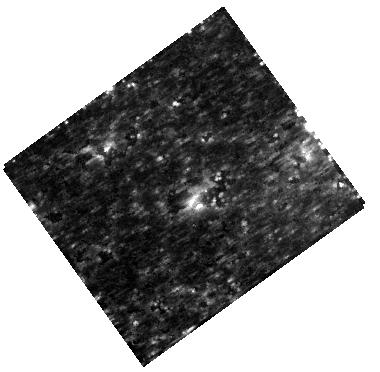
Target: SN-1987A
Instrument: WFC3/IR
Filter: F160W
Exposure: 10 min
Observation ID: hst_11653_02_wfc3_ir_f160w_ib7i02

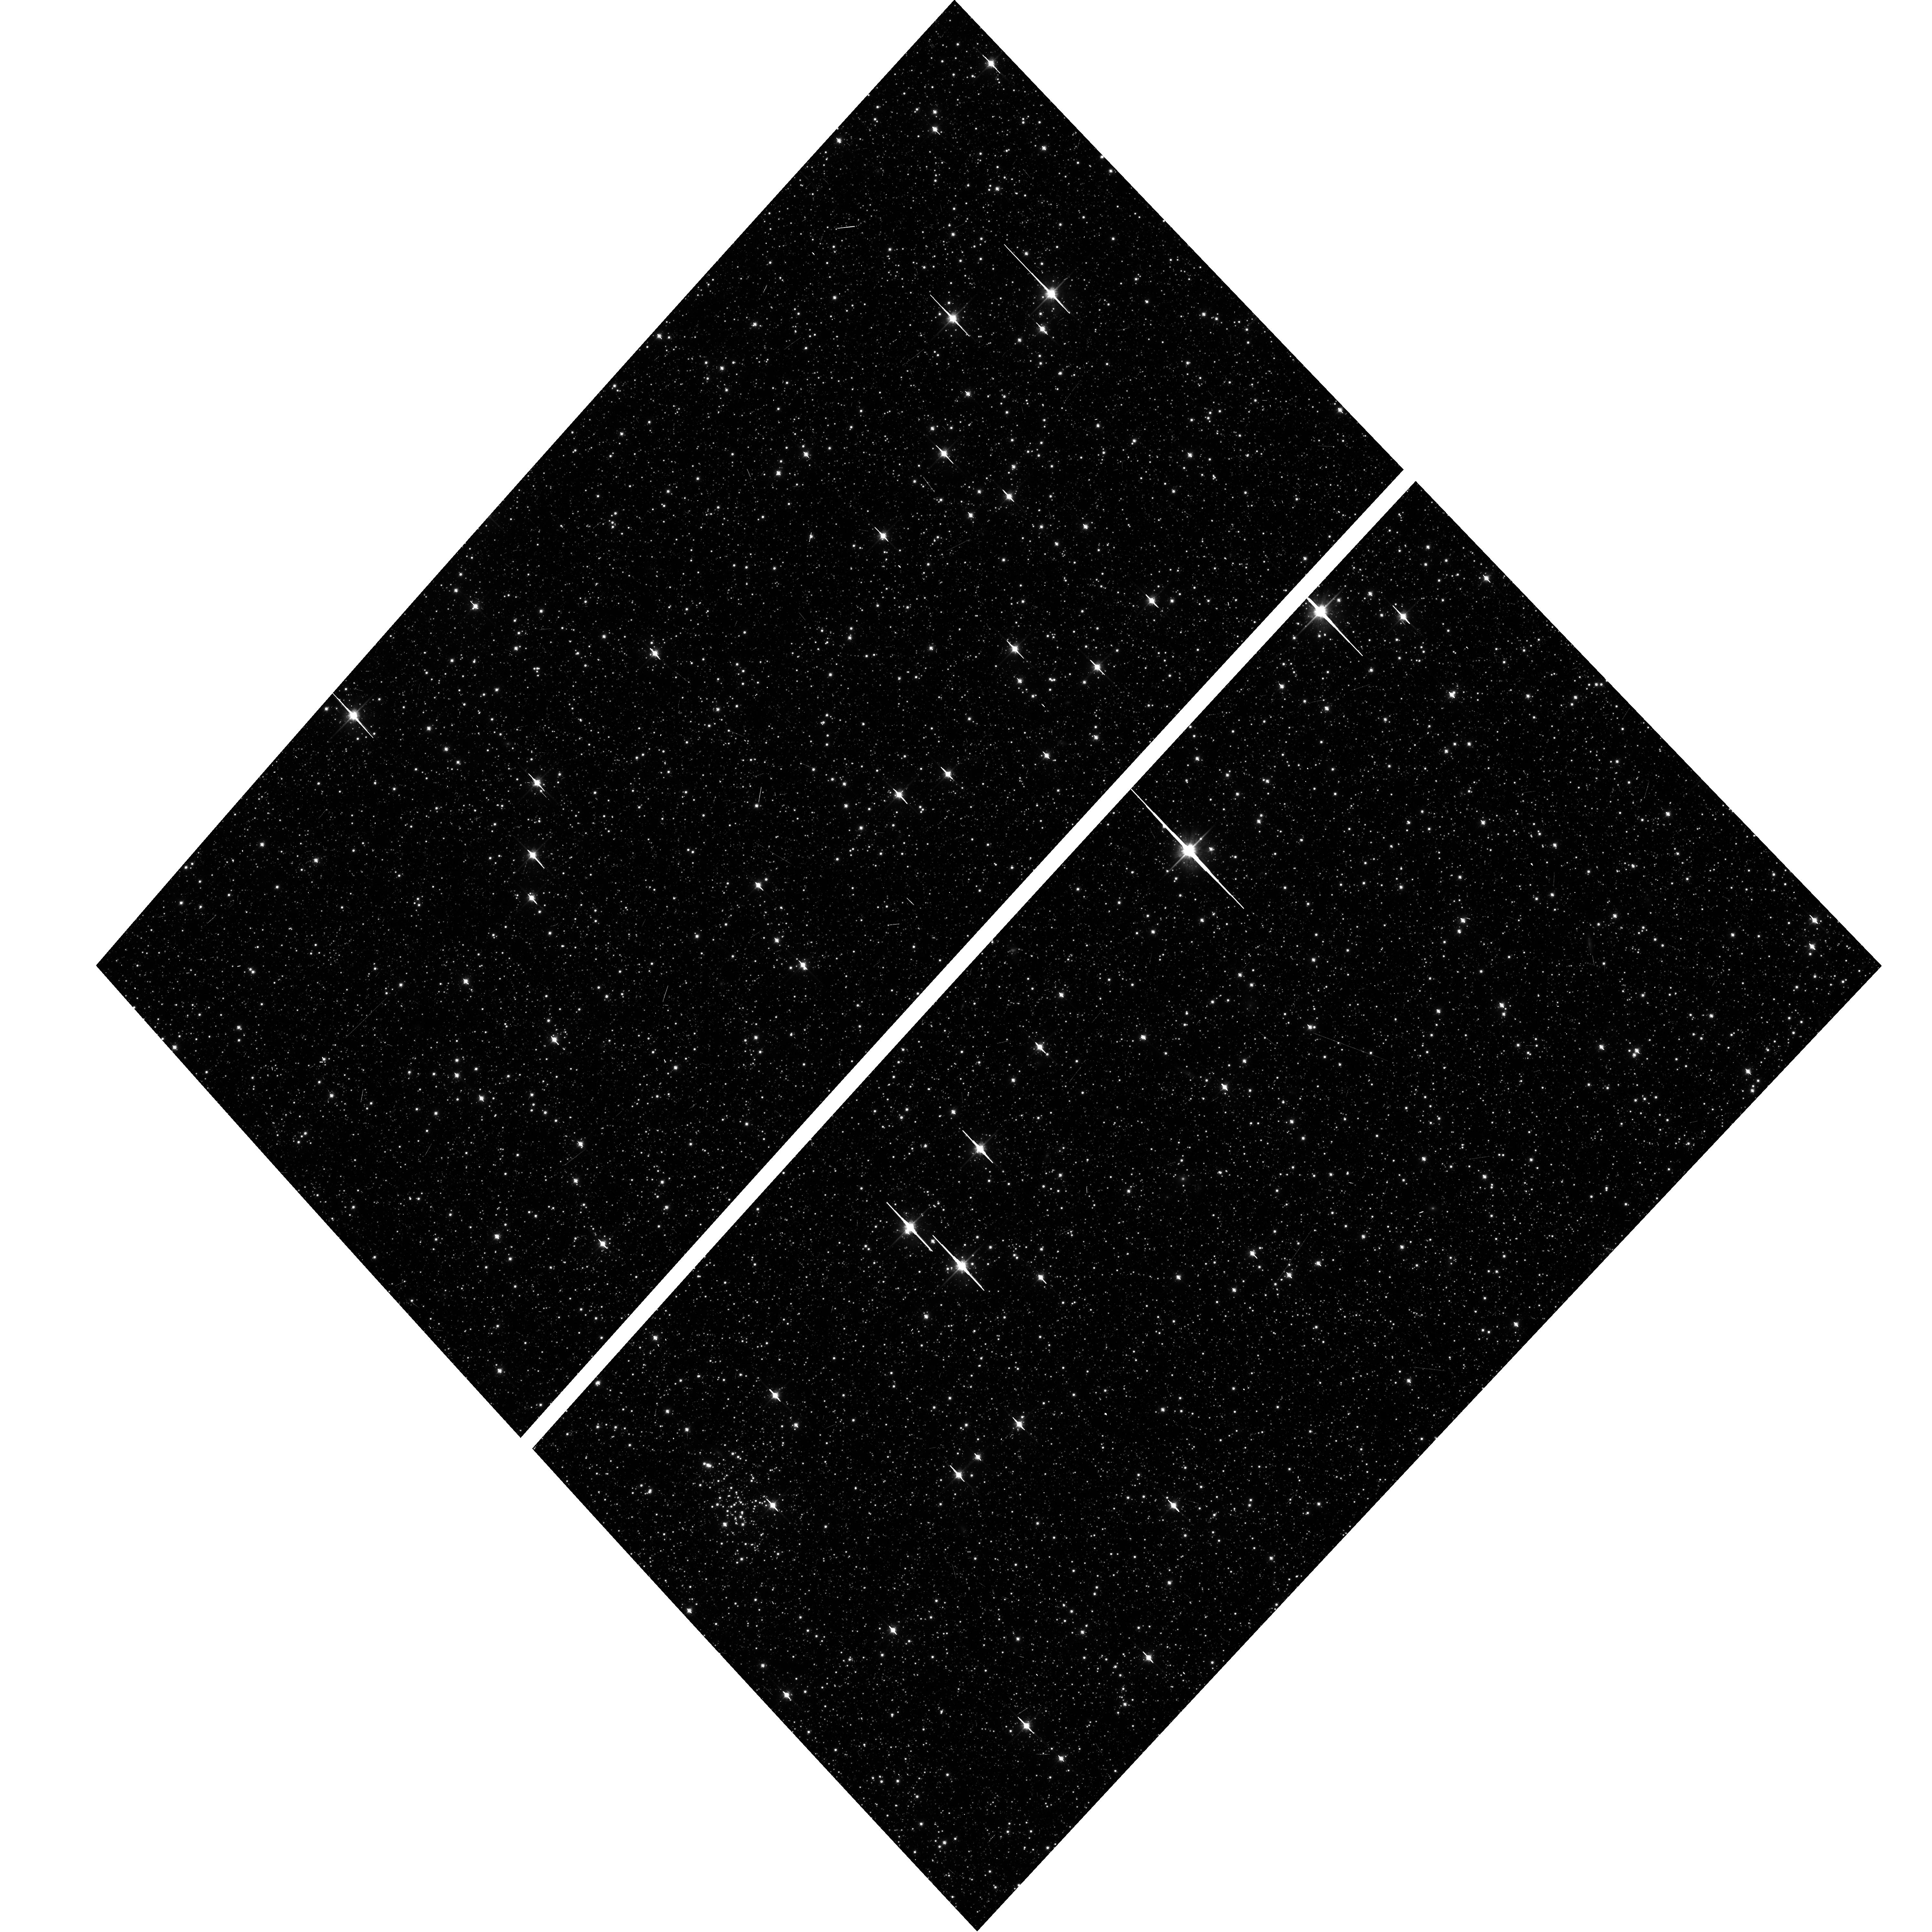
Target: field at RA 83.346°, Dec -69.266°
Instrument: ACS/WFC
Filter: F814W
Exposure: 20 min
Observation ID: hst_11653_60_acs_wfc_f814w_jb7i60

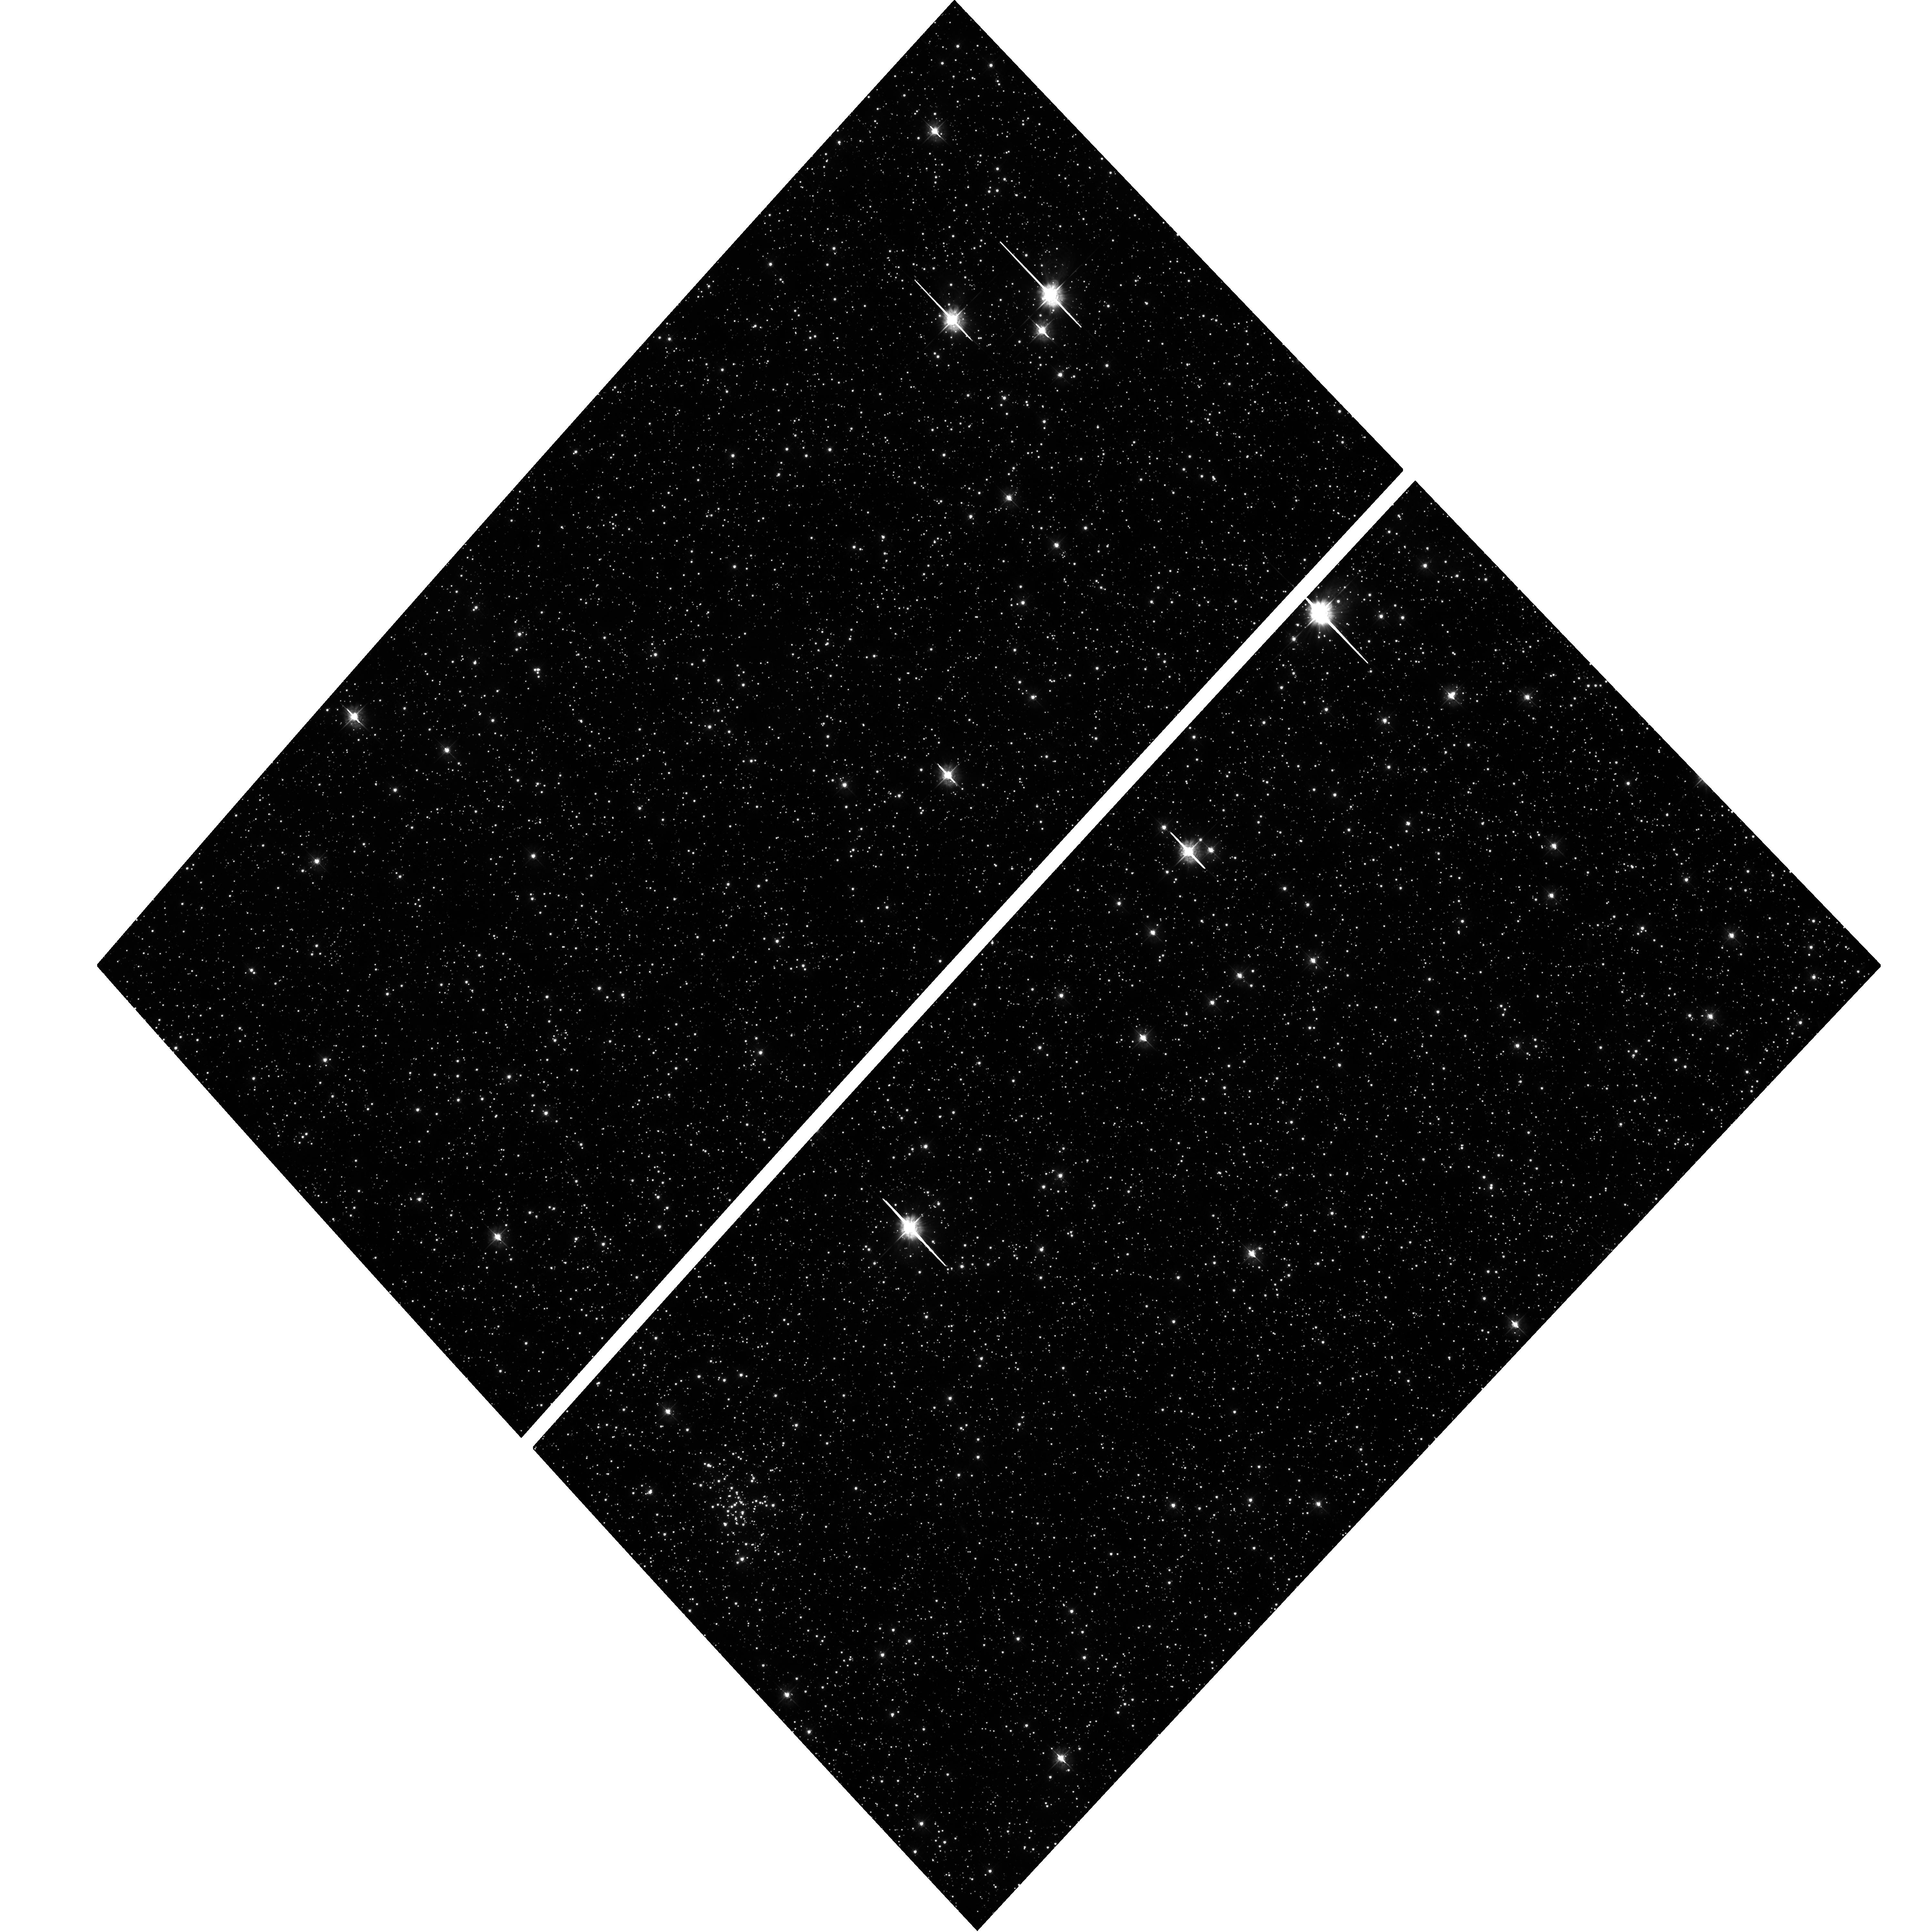
Target: field at RA 83.346°, Dec -69.266°
Instrument: ACS/WFC
Filter: F435W
Exposure: 1.5 h
Observation ID: hst_11653_40_acs_wfc_f435w_jb7i40

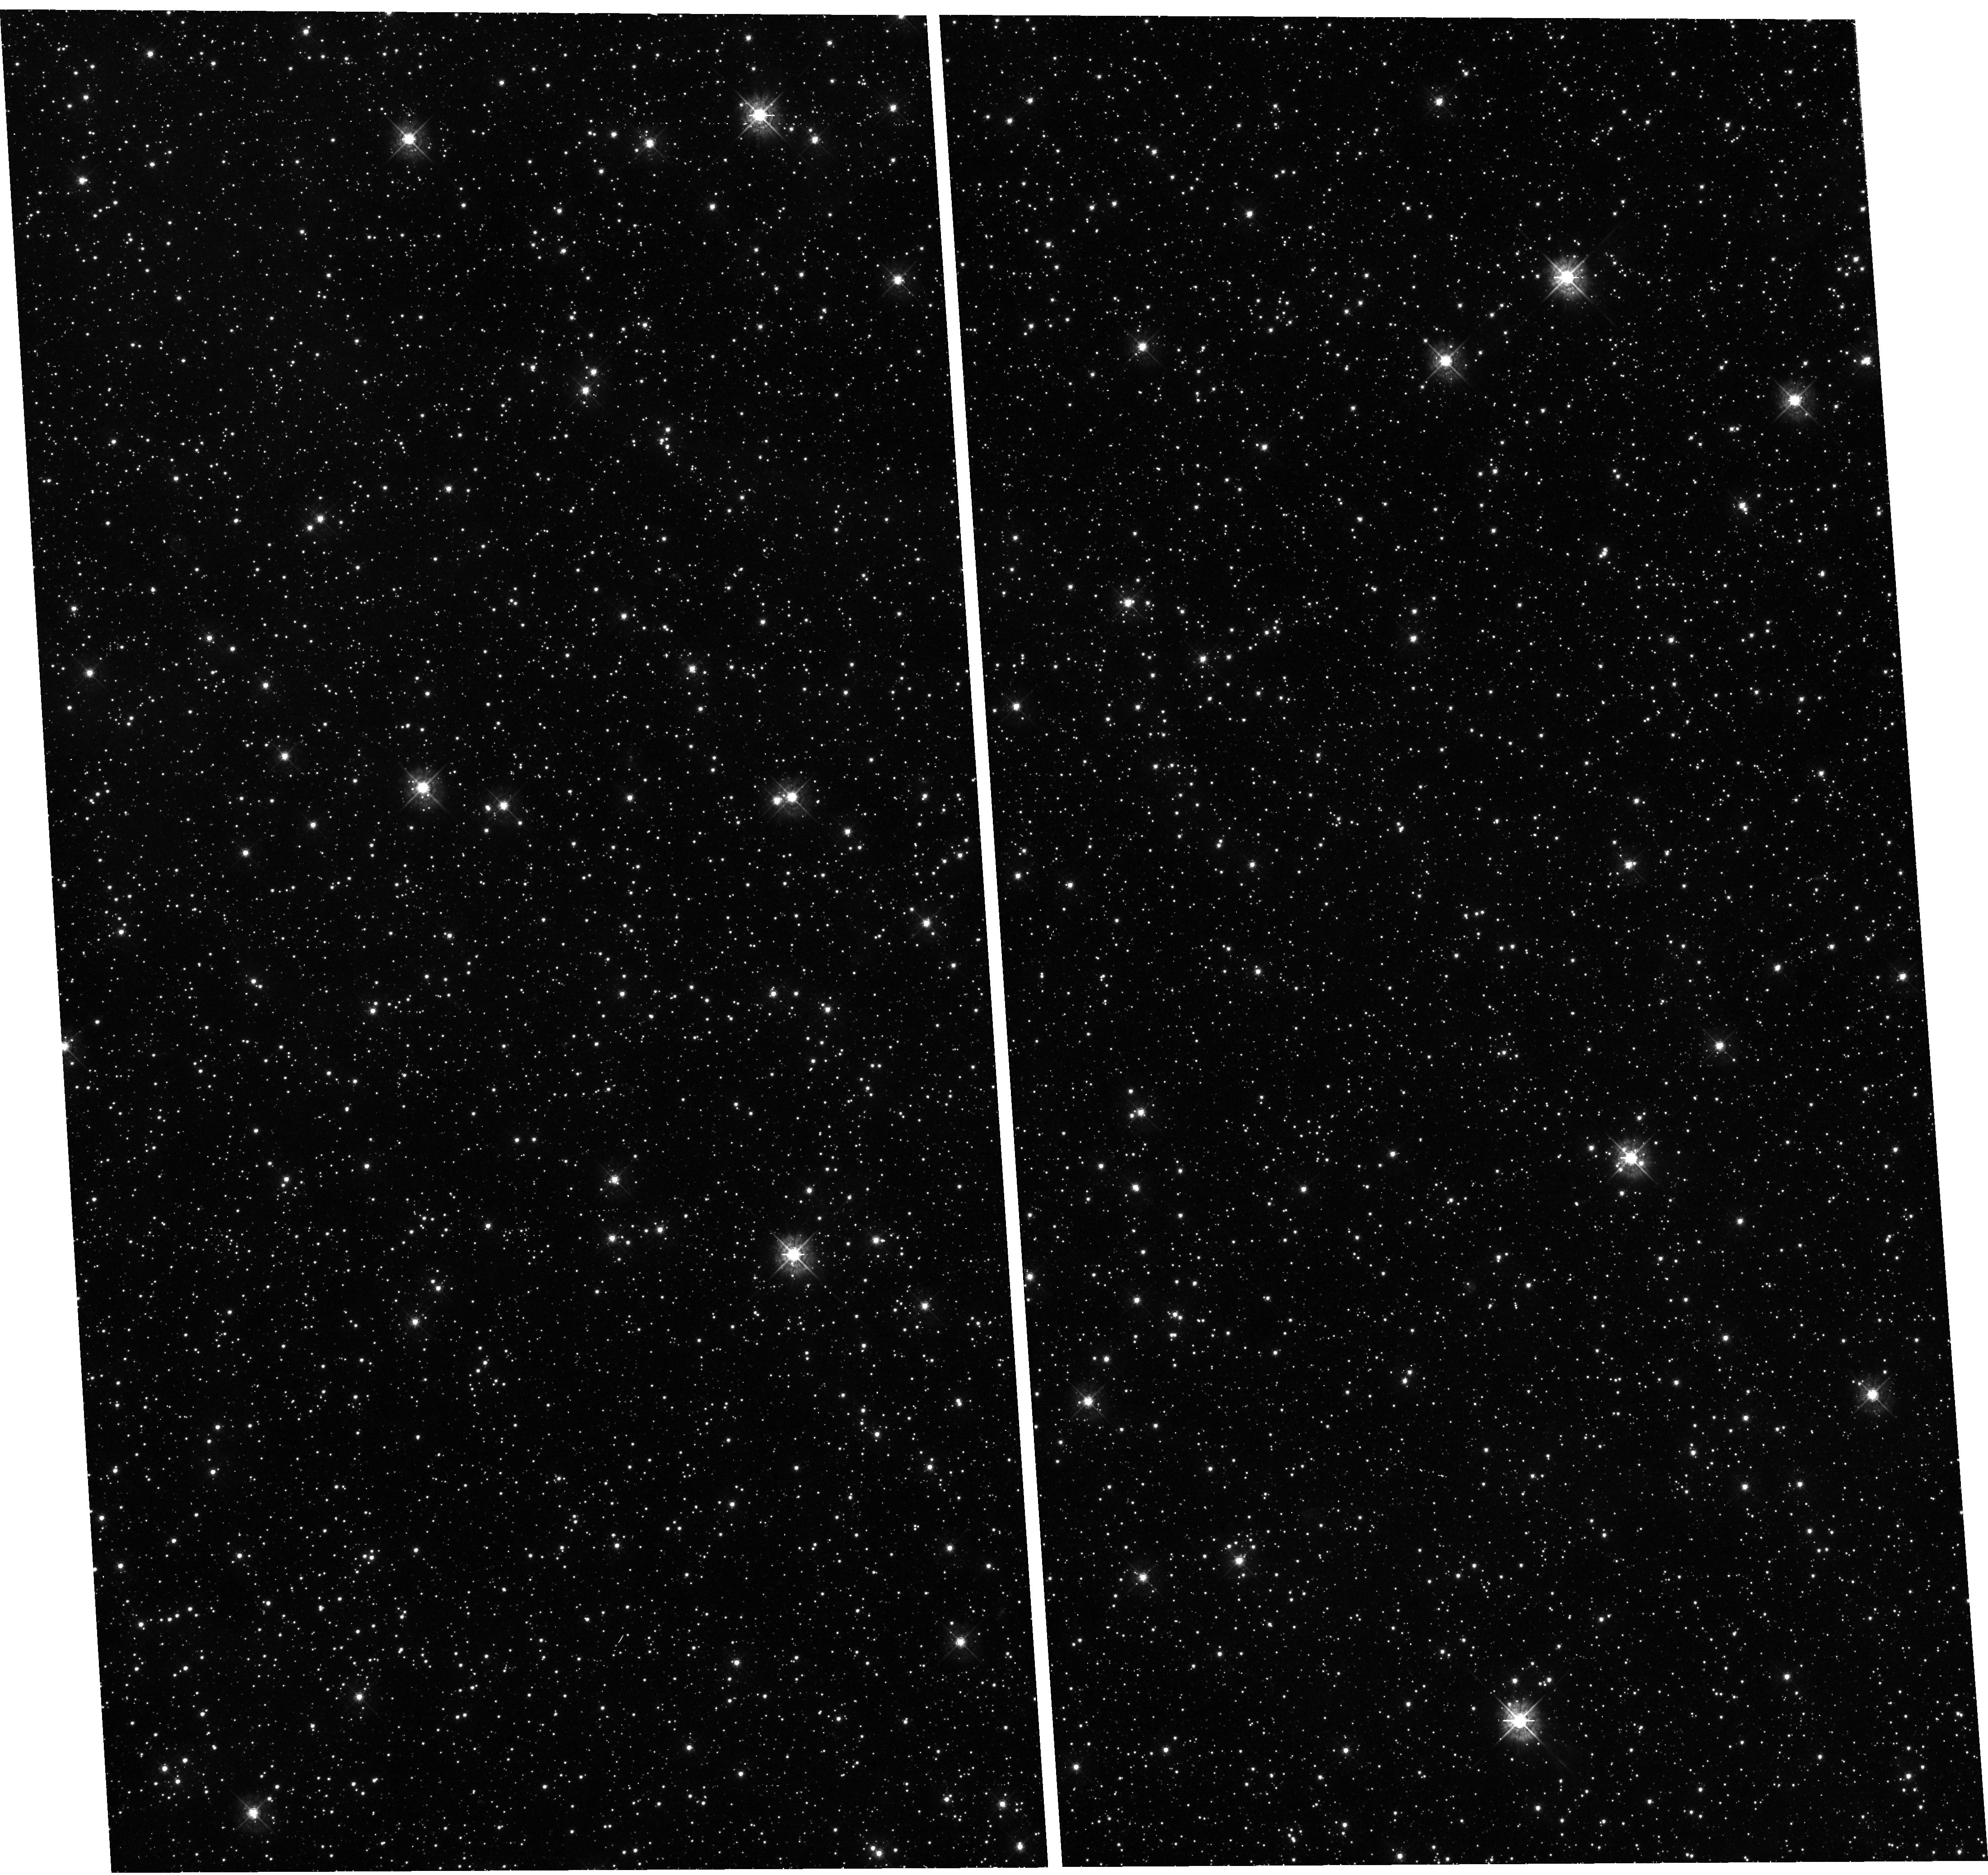
Target: field at RA 83.617°, Dec -69.271°
Instrument: WFC3/UVIS
Filter: F438W
Exposure: 50 min
Observation ID: hst_11653_40_wfc3_uvis_f438w_ib7i40

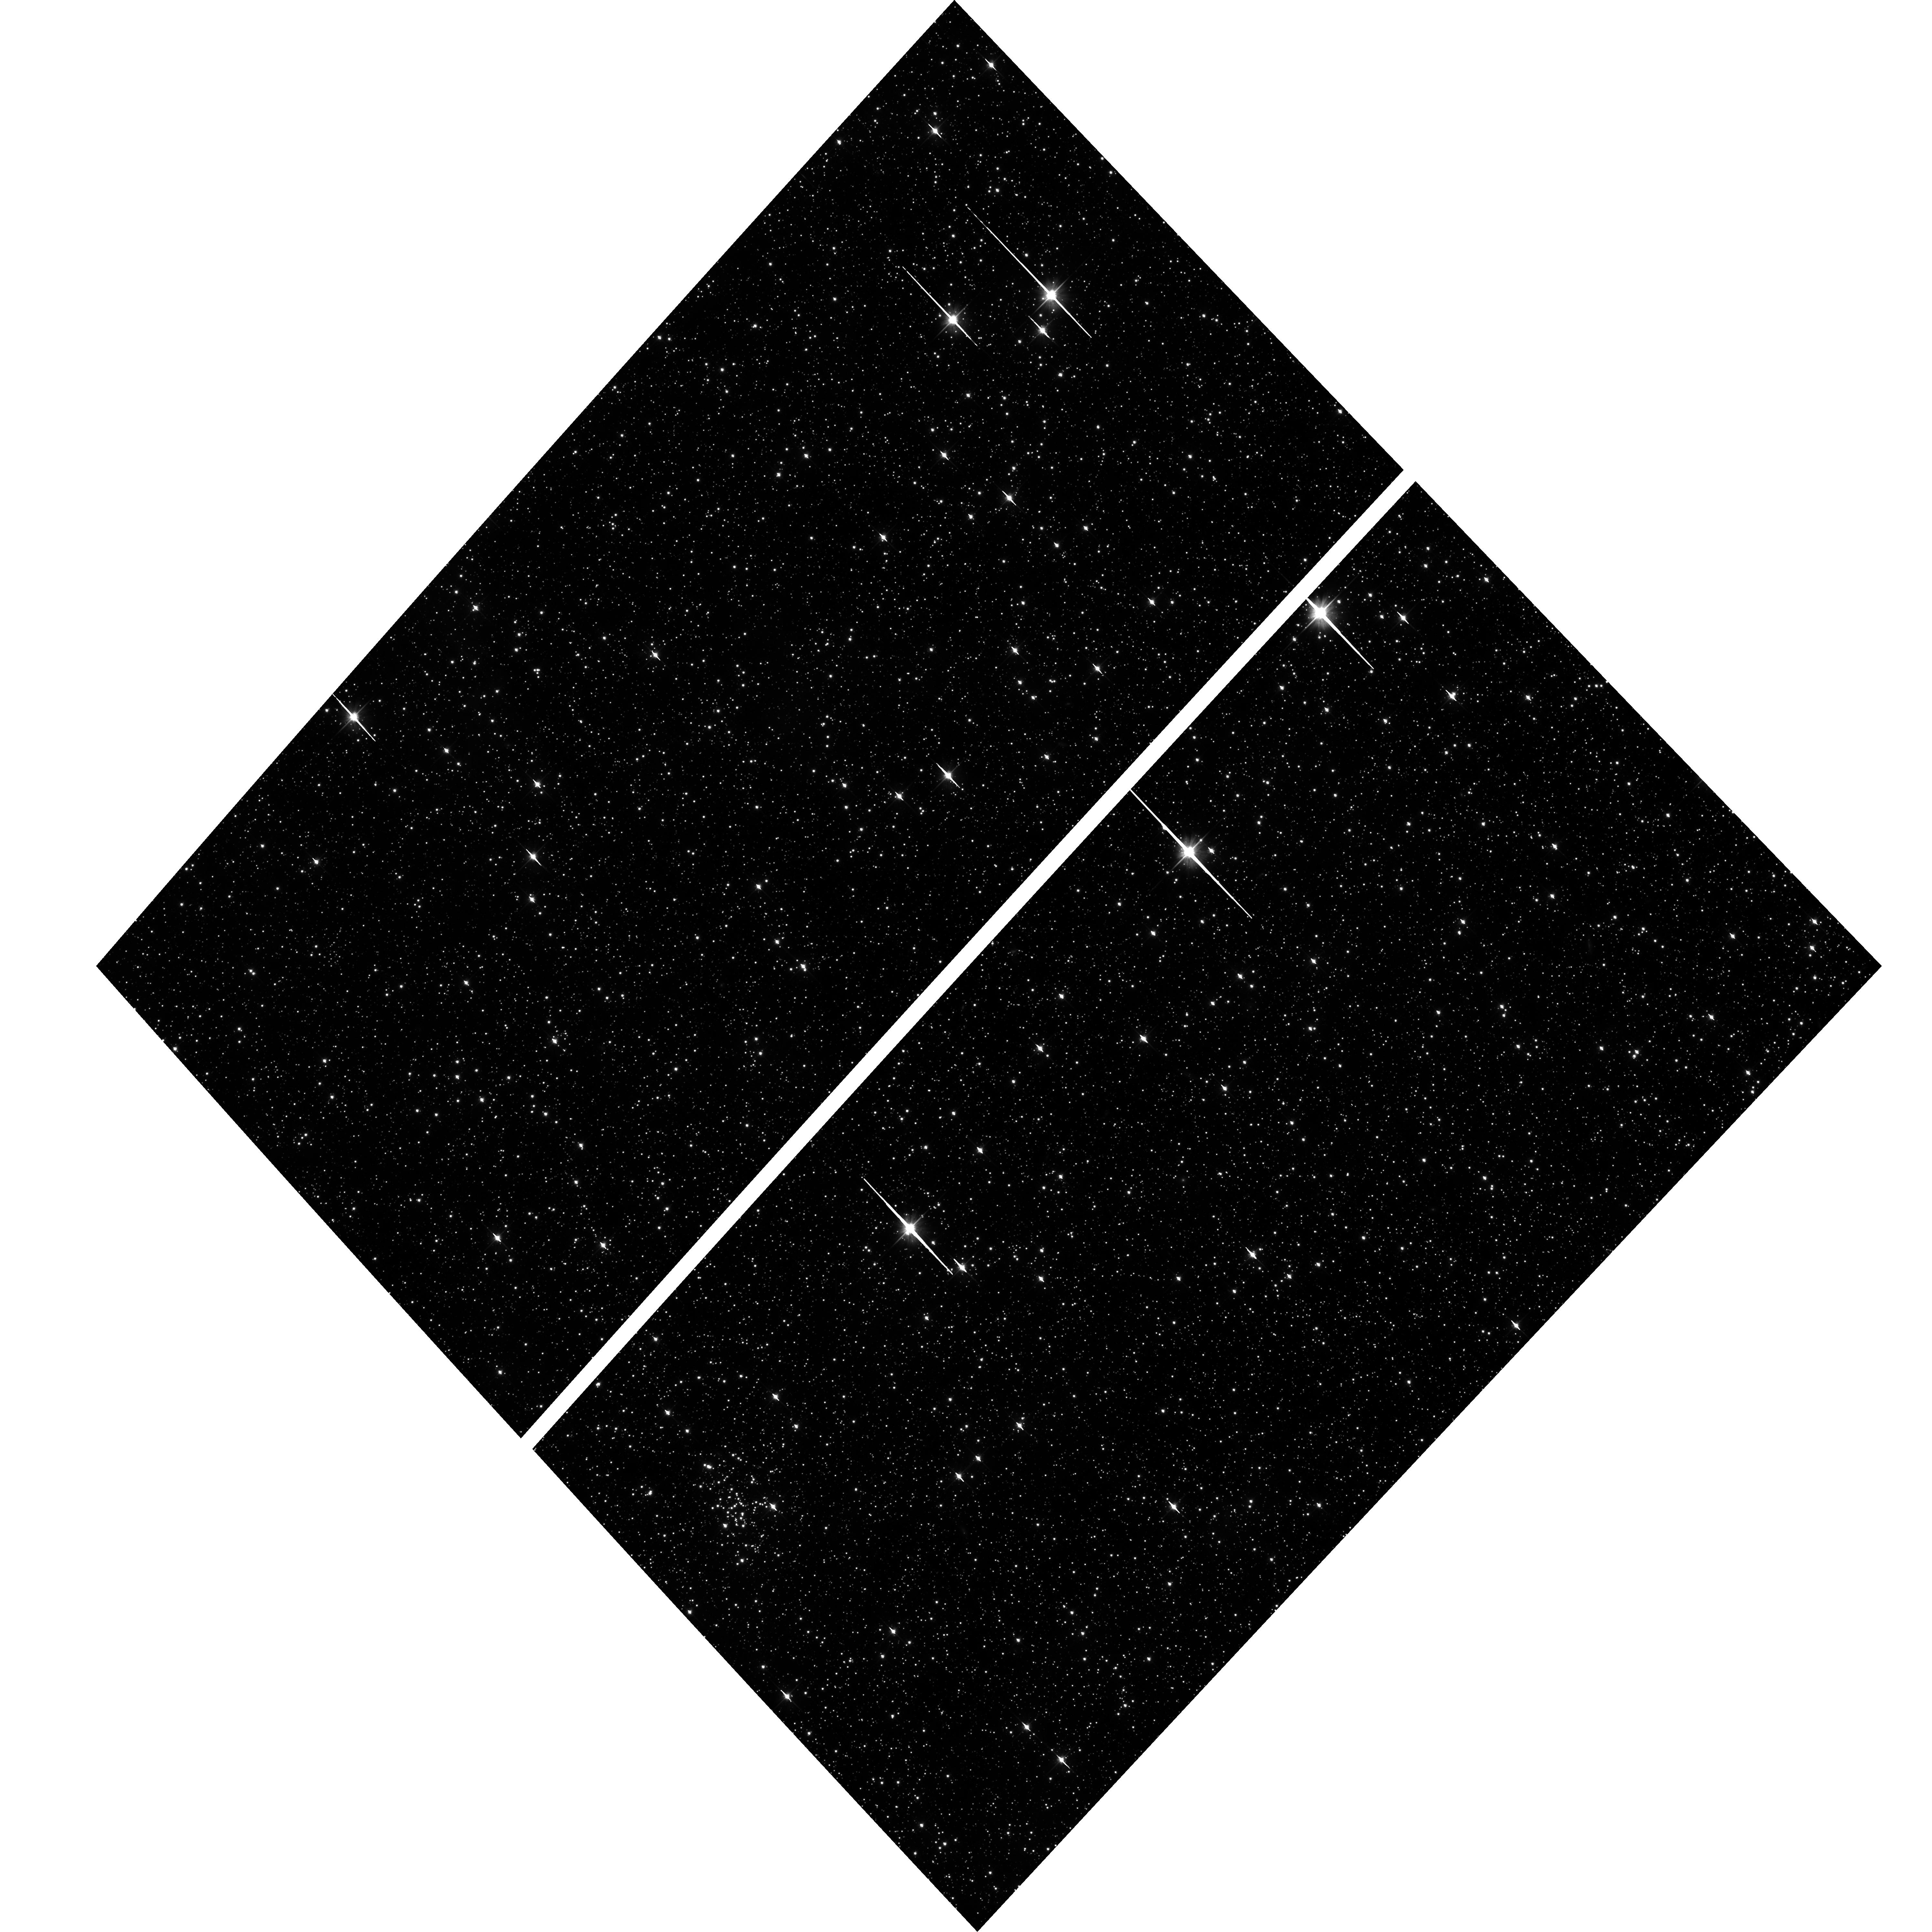
Target: field at RA 83.346°, Dec -69.266°
Instrument: ACS/WFC
Filter: F606W
Exposure: 33 min
Observation ID: hst_11653_50_acs_wfc_f606w_jb7i50

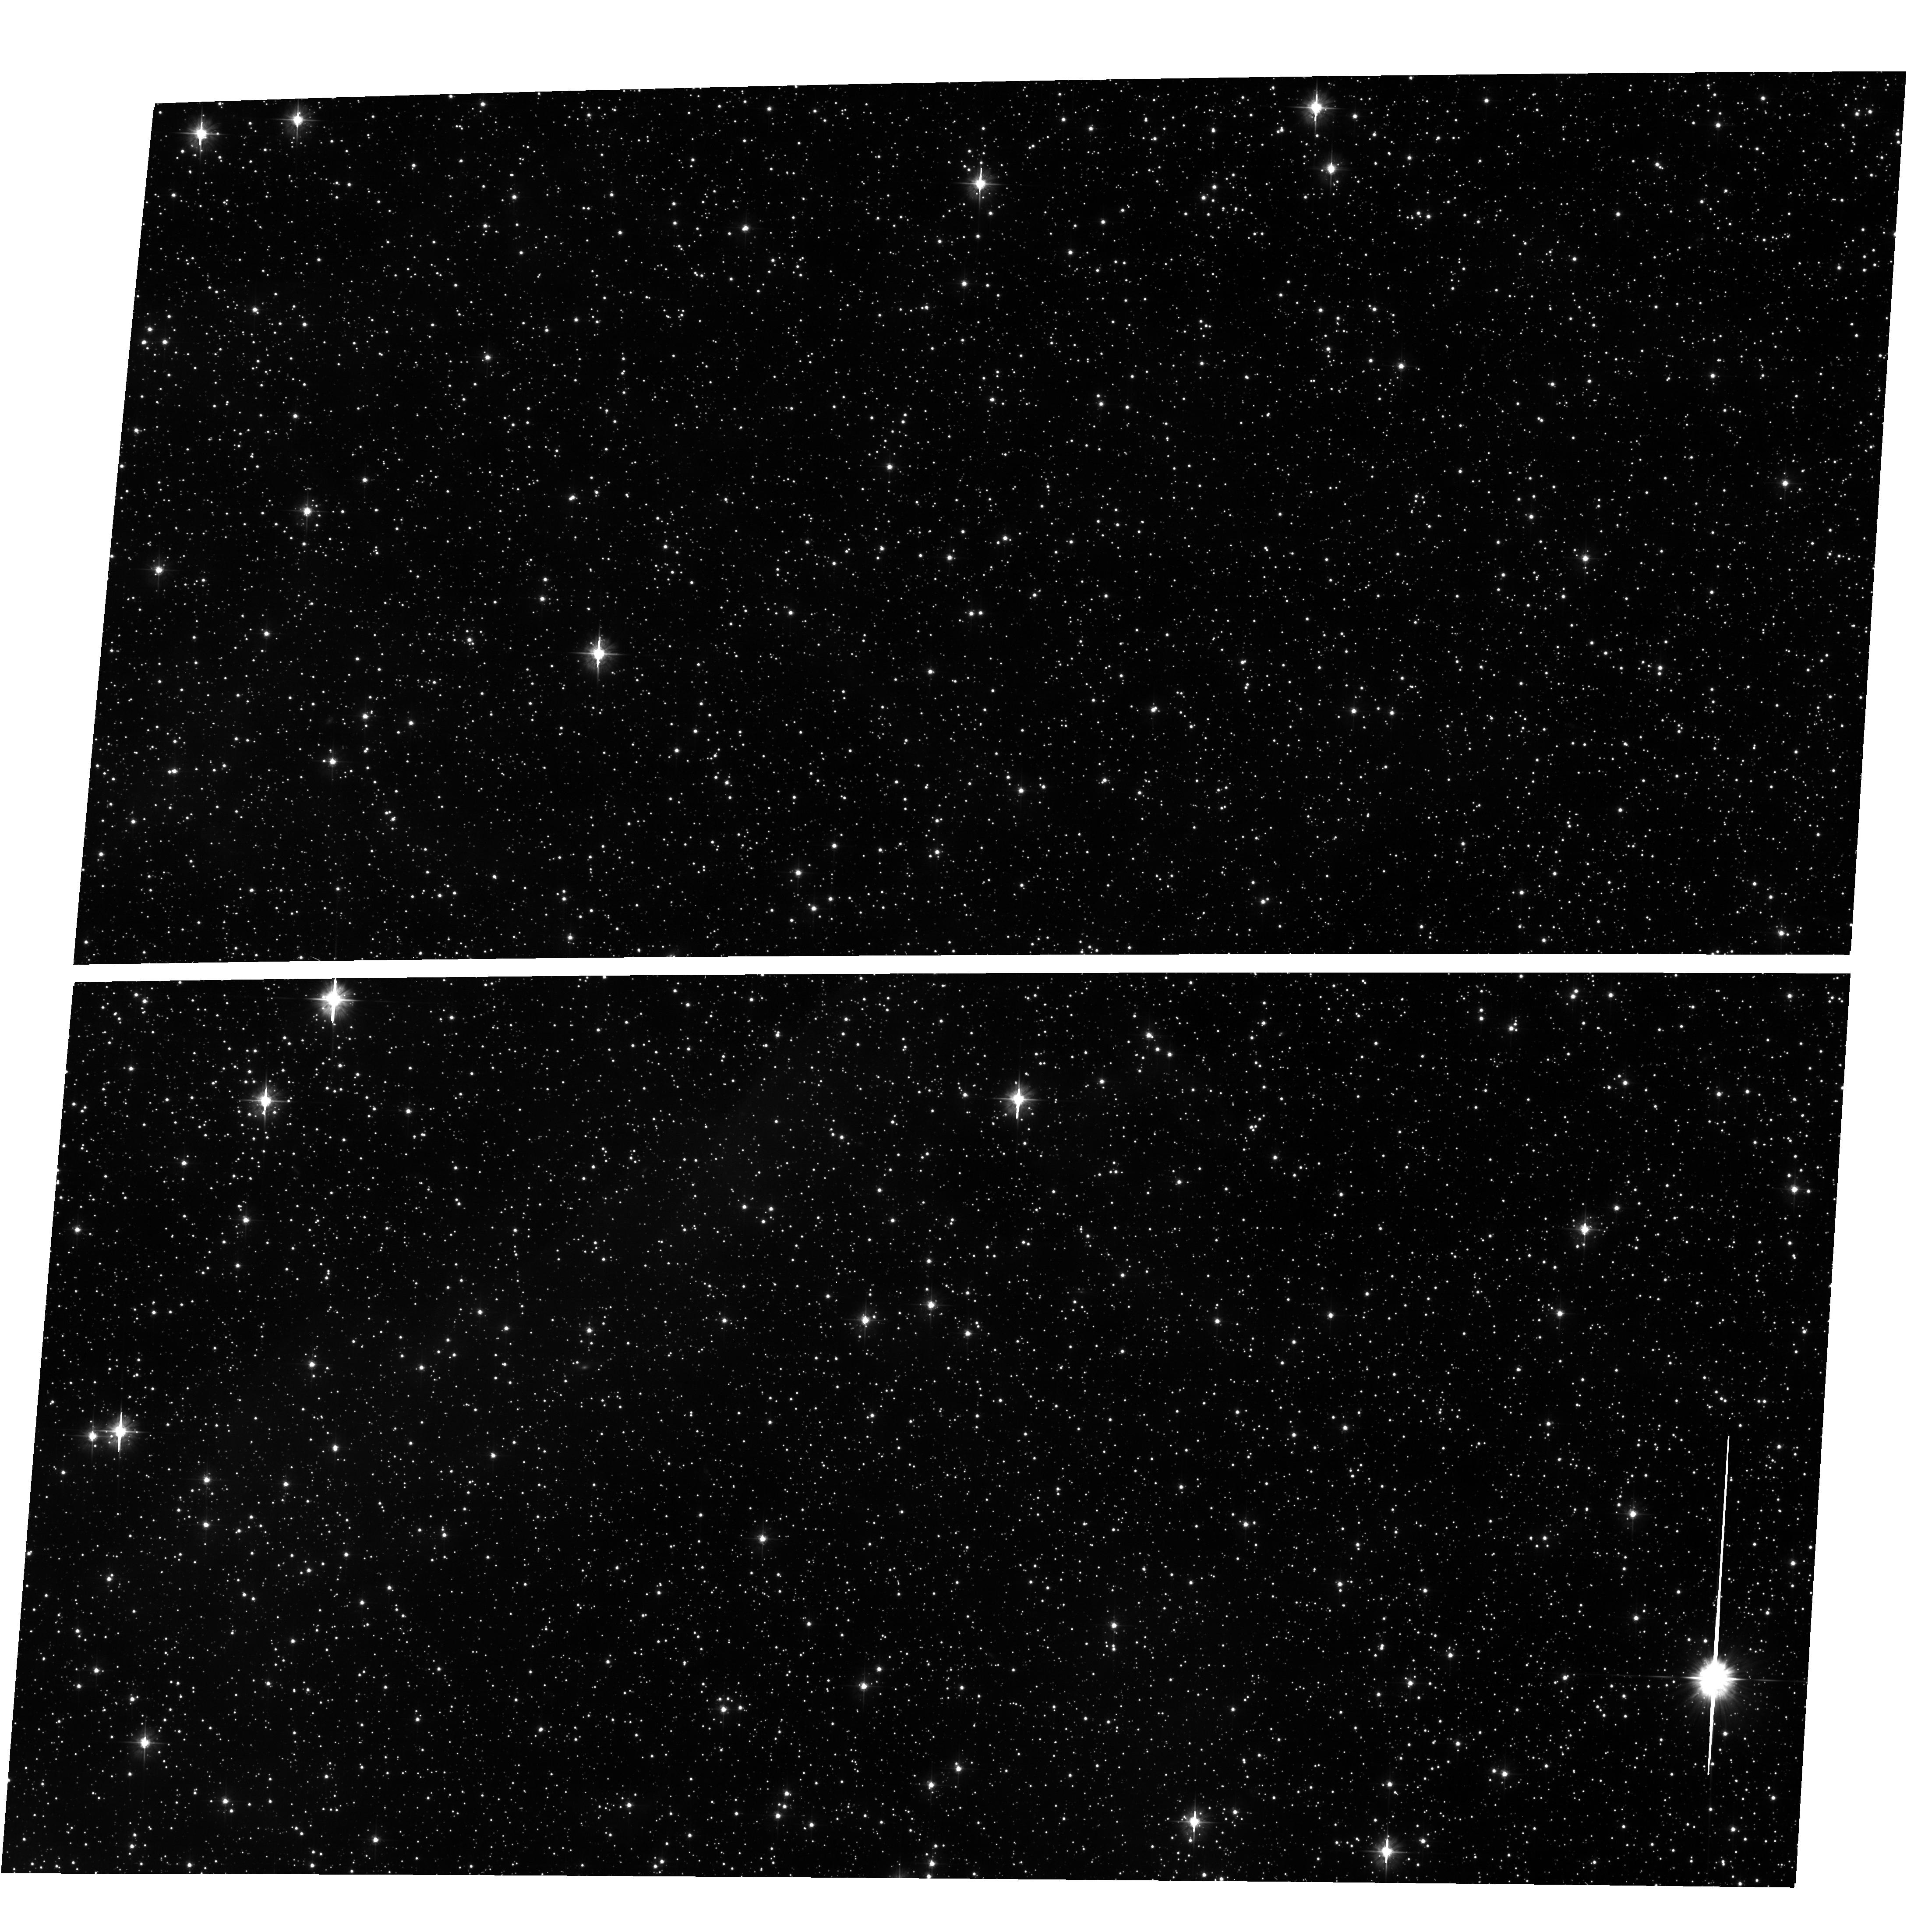
Target: field at RA 83.675°, Dec -69.337°
Instrument: ACS/WFC
Filter: F475W
Exposure: 17 min
Observation ID: hst_11653_70_acs_wfc_f475w_jb7i70

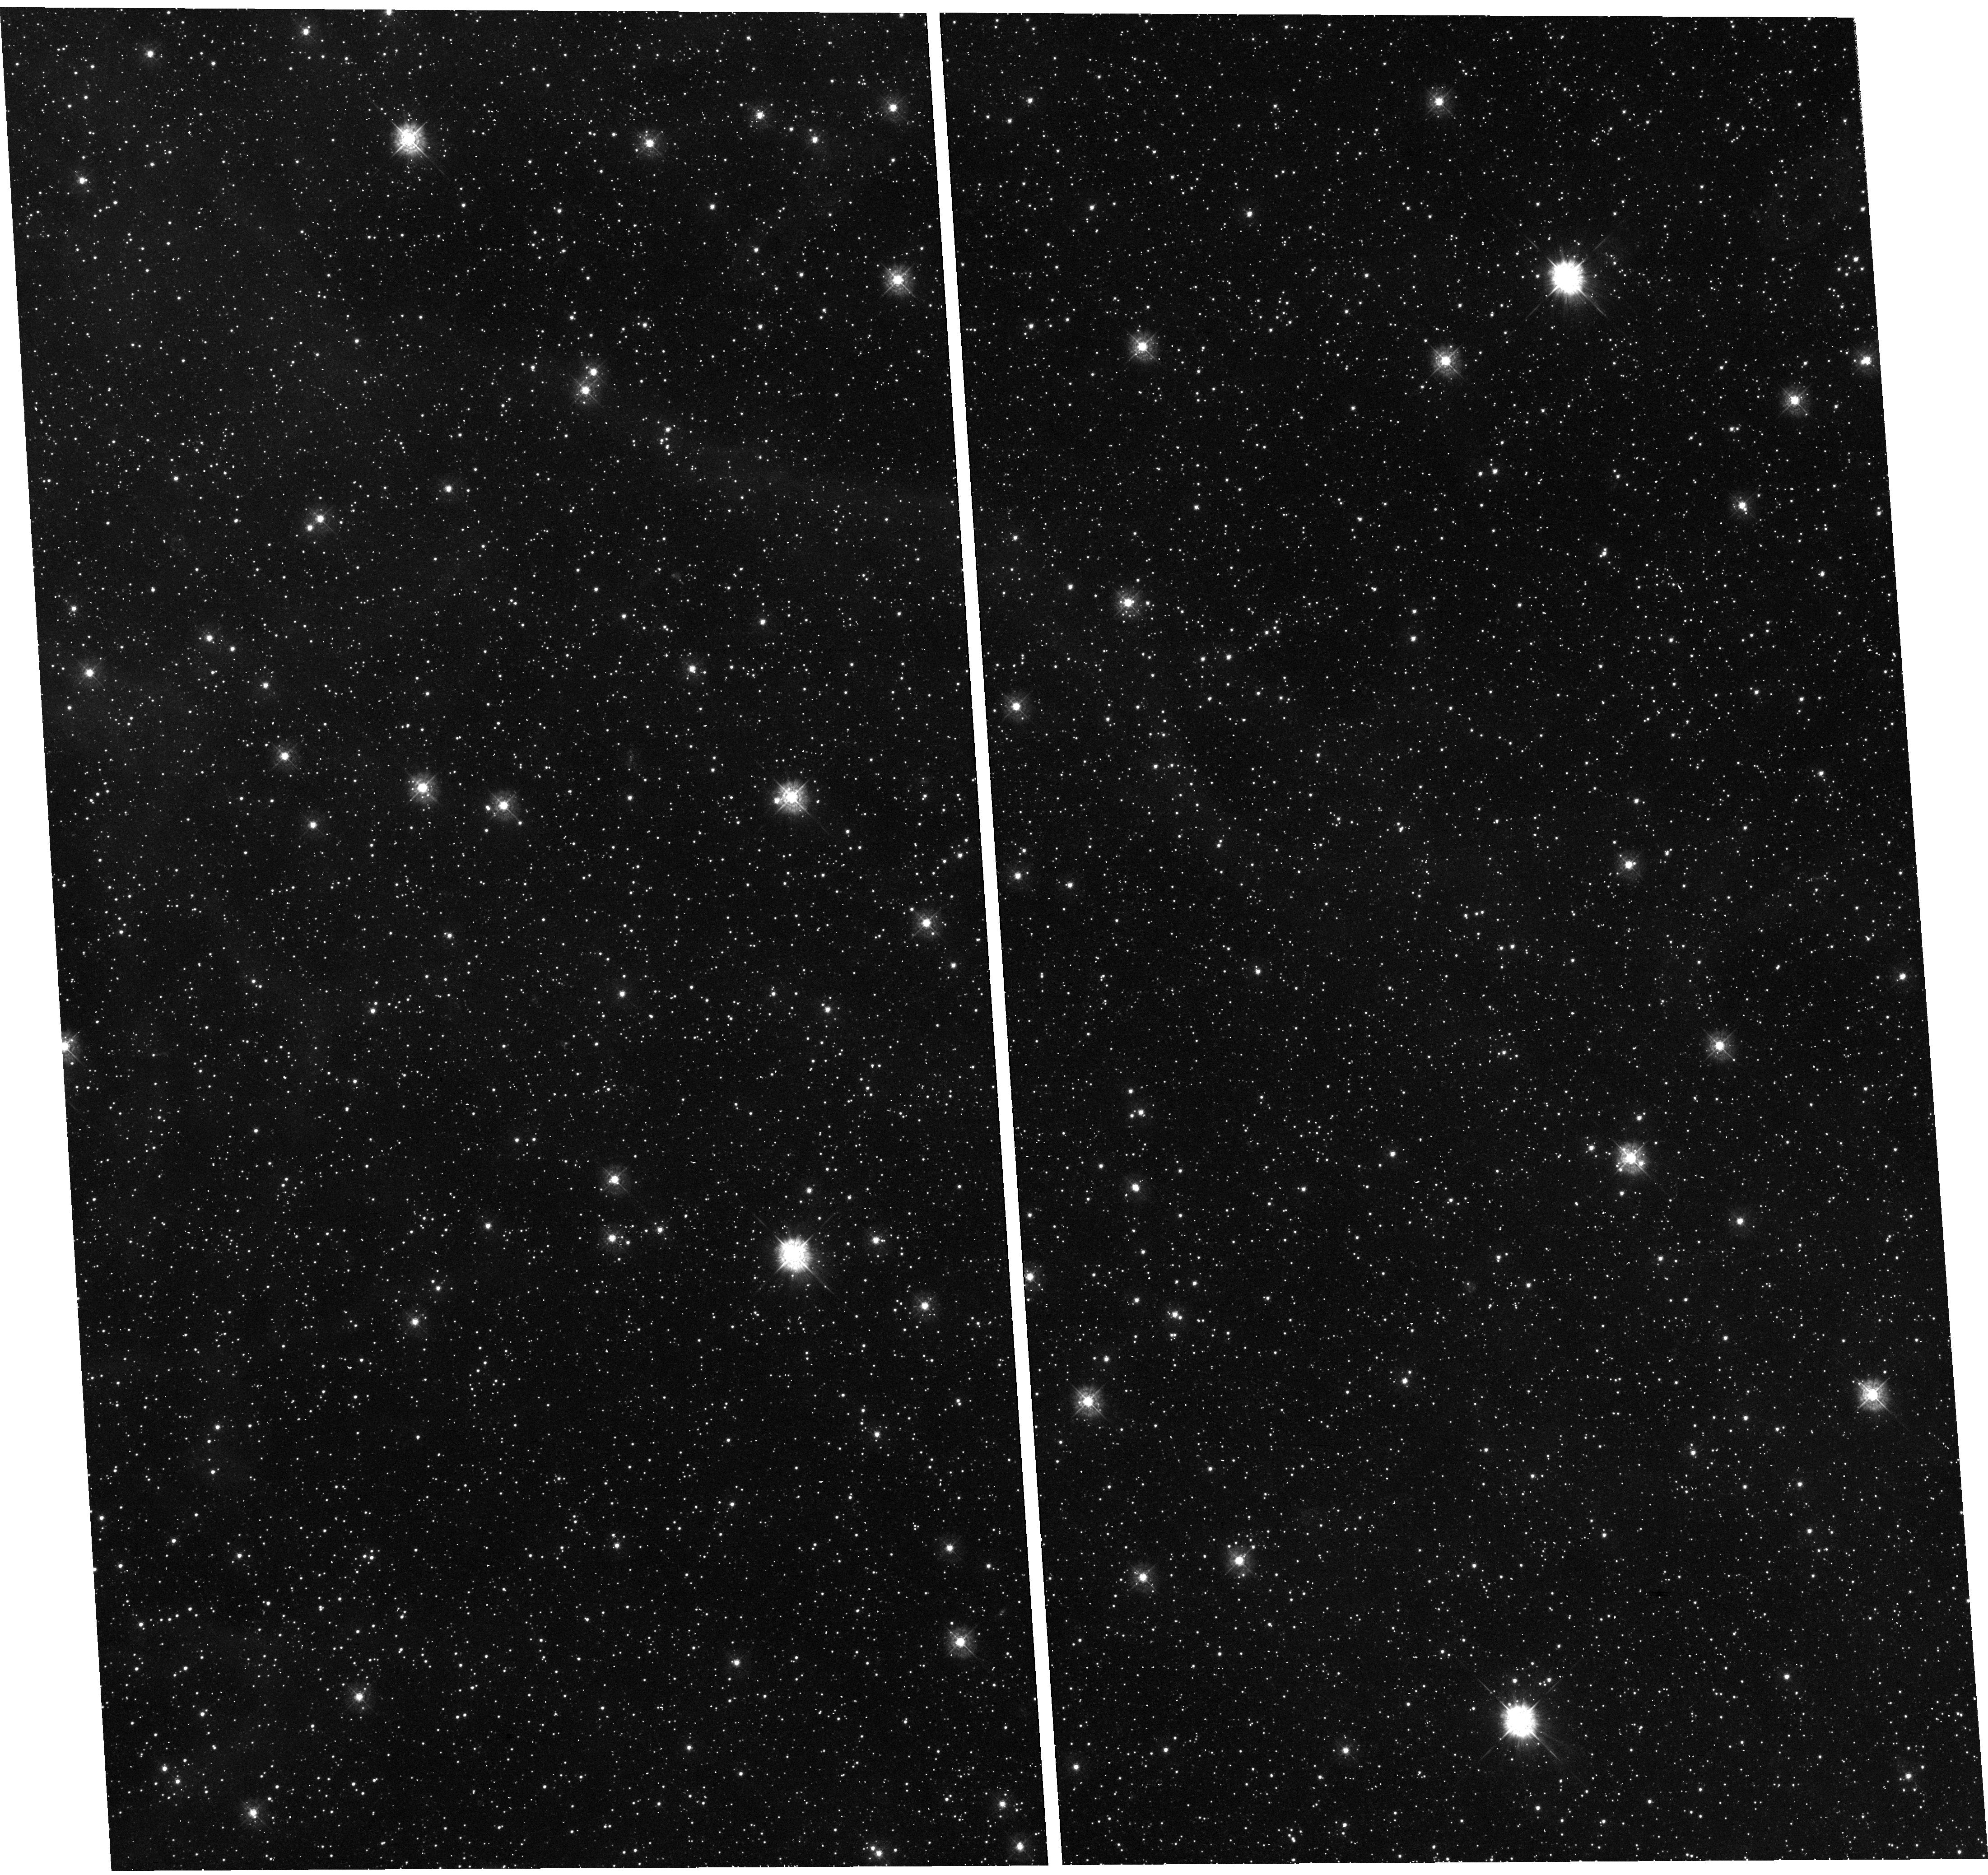
Target: field at RA 83.617°, Dec -69.271°
Instrument: WFC3/UVIS
Filter: F336W
Exposure: 39 min
Observation ID: hst_11653_40_wfc3_uvis_f336w_ib7i40

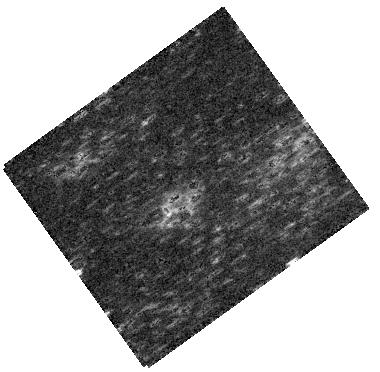
Target: SN-1987A
Instrument: WFC3/IR
Filter: F164N
Exposure: 16 min
Observation ID: hst_11653_02_wfc3_ir_f164n_ib7i02

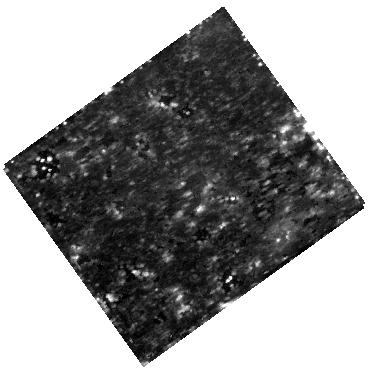
Target: SN-1987A
Instrument: WFC3/IR
Filter: F110W
Exposure: 7 min
Observation ID: hst_11653_02_wfc3_ir_f110w_ib7i02

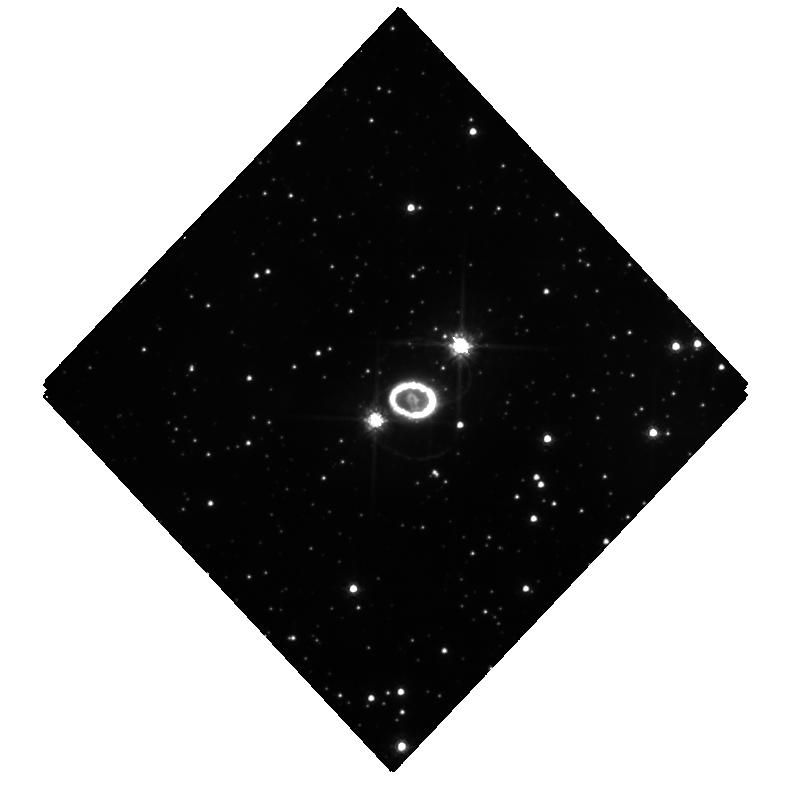
Target: SN-1987A
Instrument: WFC3/UVIS
Filter: F625W
Exposure: 50 min
Observation ID: hst_11653_70_wfc3_uvis_f625w_ib7i70

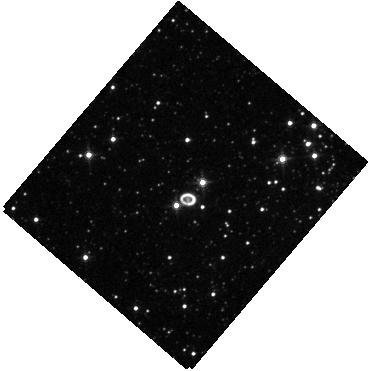
Target: SN-1987A
Instrument: WFC3/IR
Filter: F126N
Exposure: 16 min
Observation ID: hst_11653_a2_wfc3_ir_f126n_ib7ia2

SAINTS - Supernova 1987A INTensive Survey (PI: Kirshner, Robert P.)

SAINTS is a program to observe SN 1987A, the brightest supernova since 1604, as it matures into the youngest supernova remnant at age 21. HST is the essential tool for resolving SN1987A's many physical components. A violent encounter is underway between the fastest-moving debris and the circumstellar ring: shocks excite "hotspots." Radio, optical, infrared and X-ray fluxes have been rising rapidly: we have organized Australia Telescope, HST, VLT, Spitzer, and Chandra observations to understand the several emission mechanisms at work. Photons from the shocked ring will excite previously invisible gas outside the ring, revealing the true extent of the mass loss that preceded the explosion of Sanduleak -69 202. This will help test ideas for the progenitor of SN 1987A. The inner debris, excited by radioactive isotopes from the explosion, is now resolved and seen to be aspherical, providing direct evidence on the shape of the explosion itself. Questions about SN 1987A remain unanswered. A rich and unbroken data set from SAINTS will help answer these central questions and will build an archive for the future to help answer questions we have not yet thought to ask.